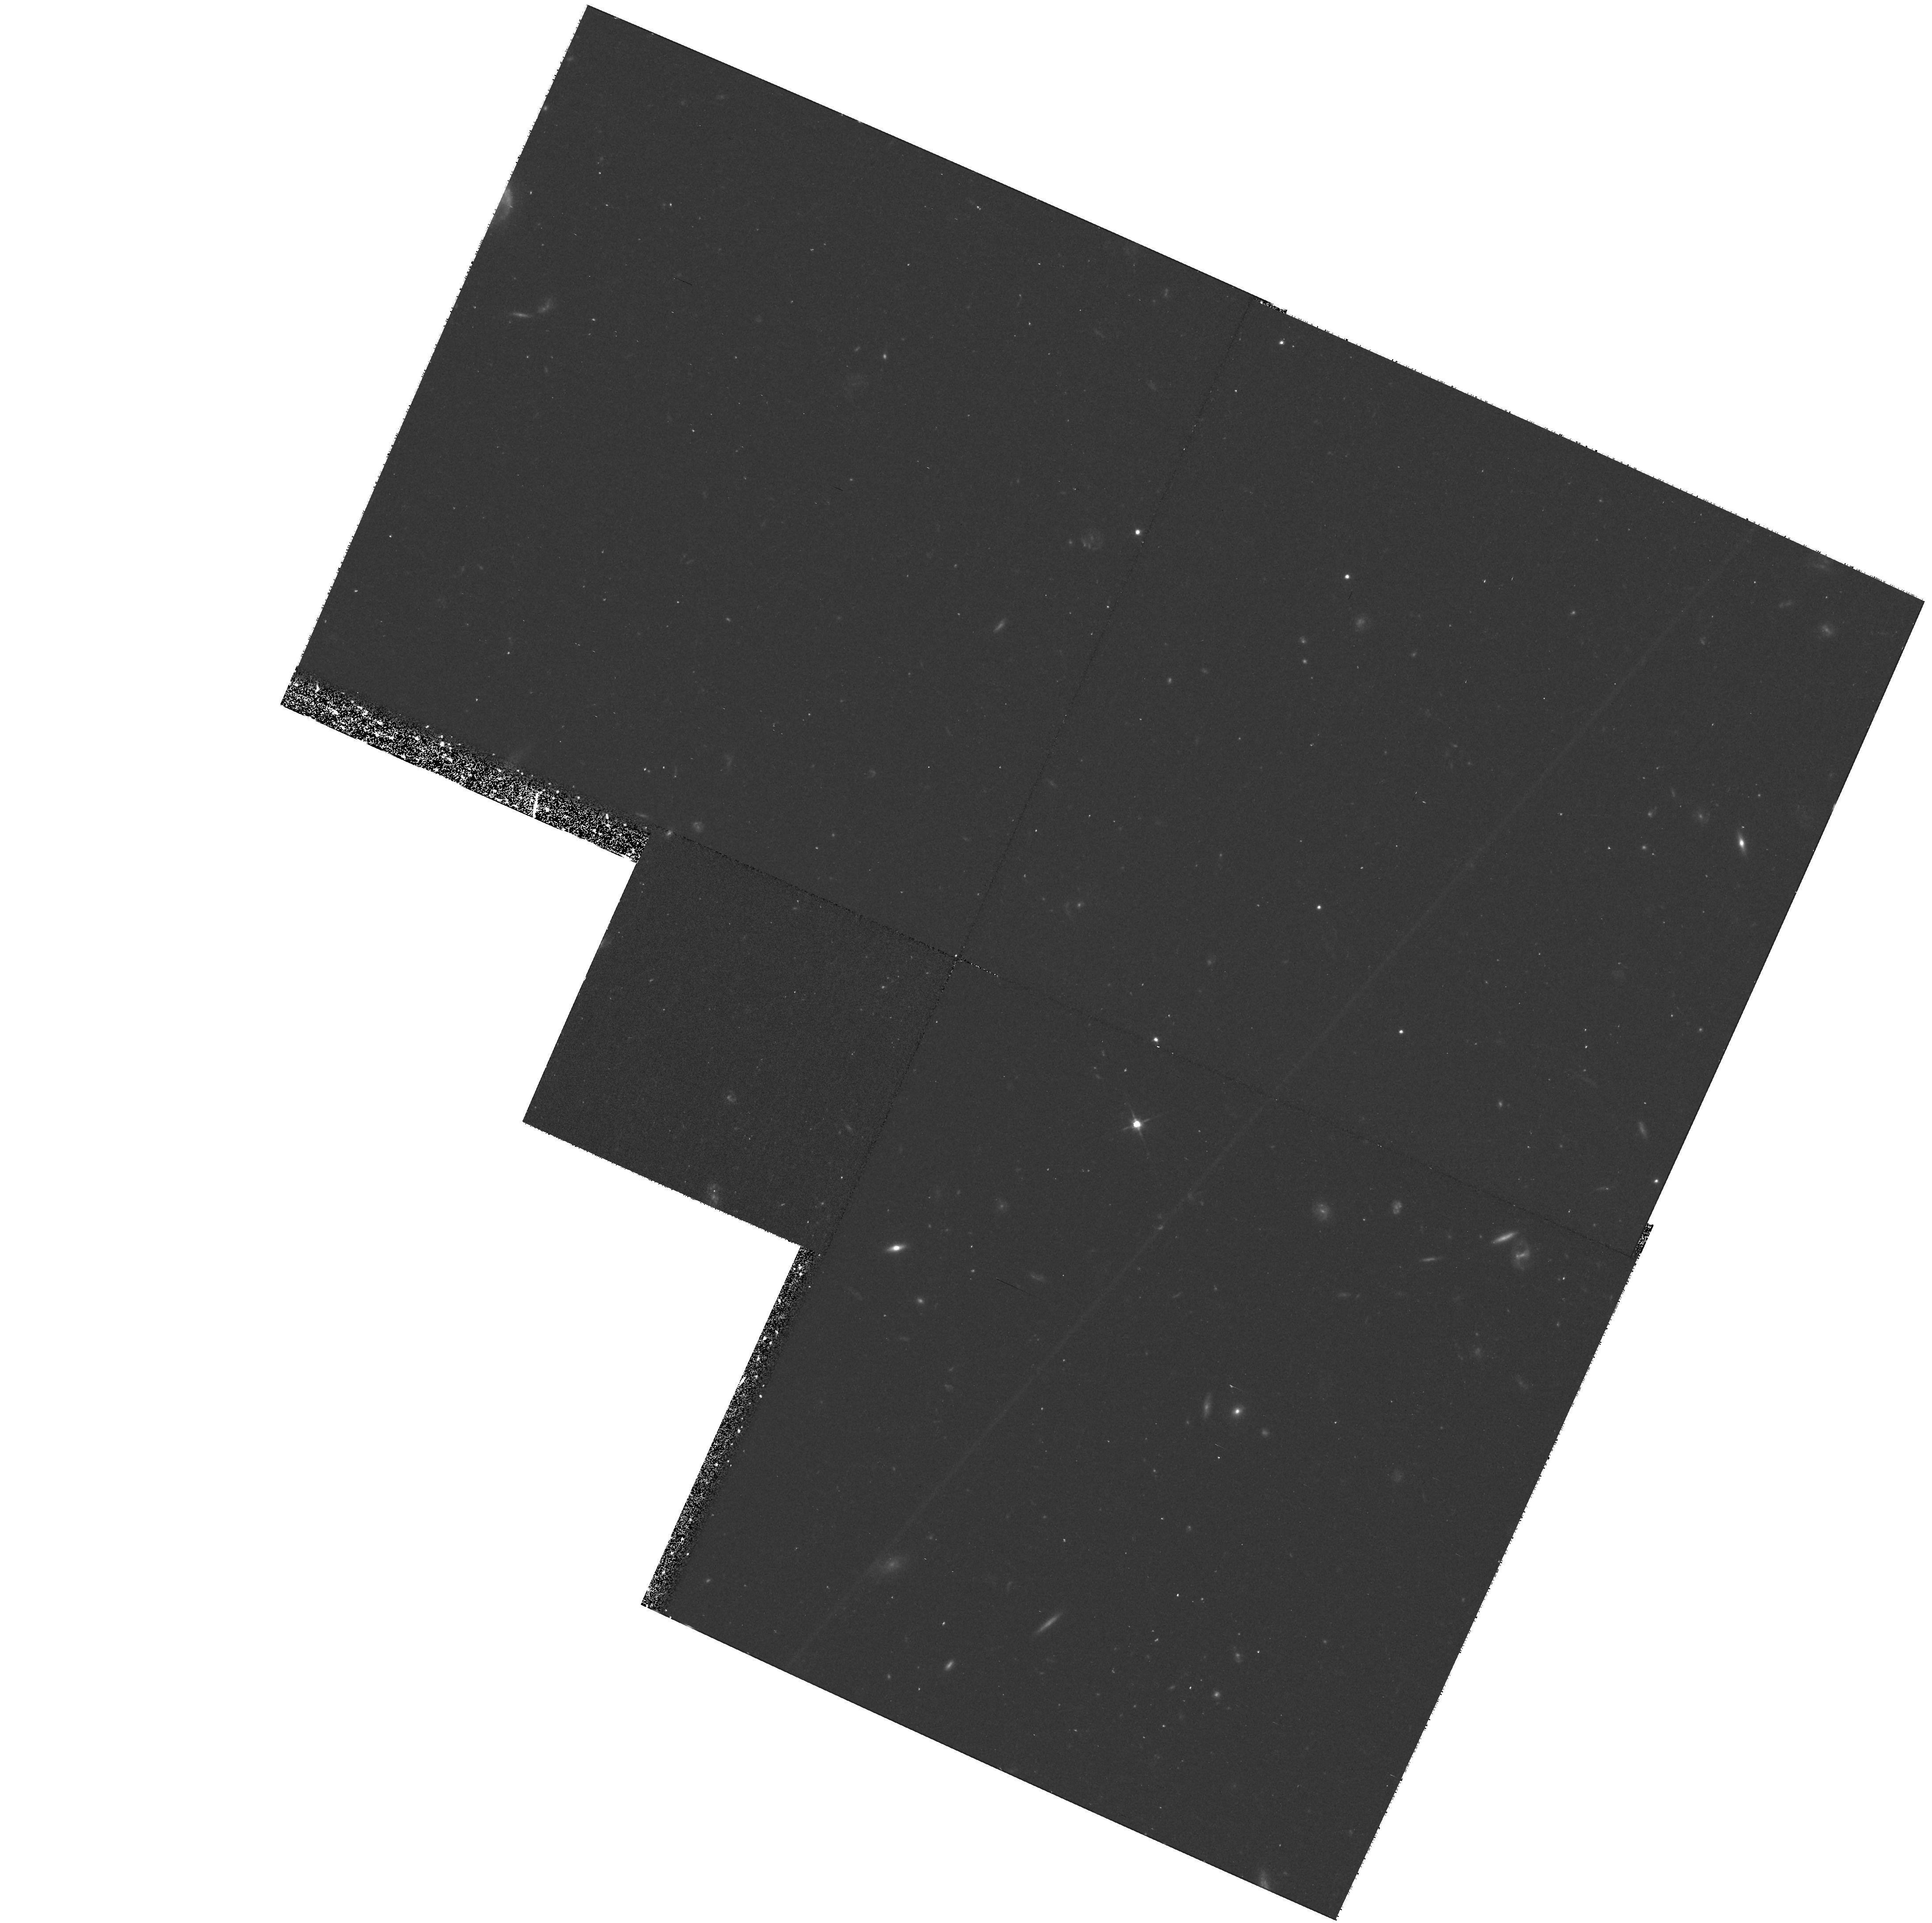
Target: 6C1257+36
Instrument: WFPC2/PC
Filter: F606W
Exposure: 40 min
Observation ID: hst_8173_06_wfpc2_pc_f606w_u5et06

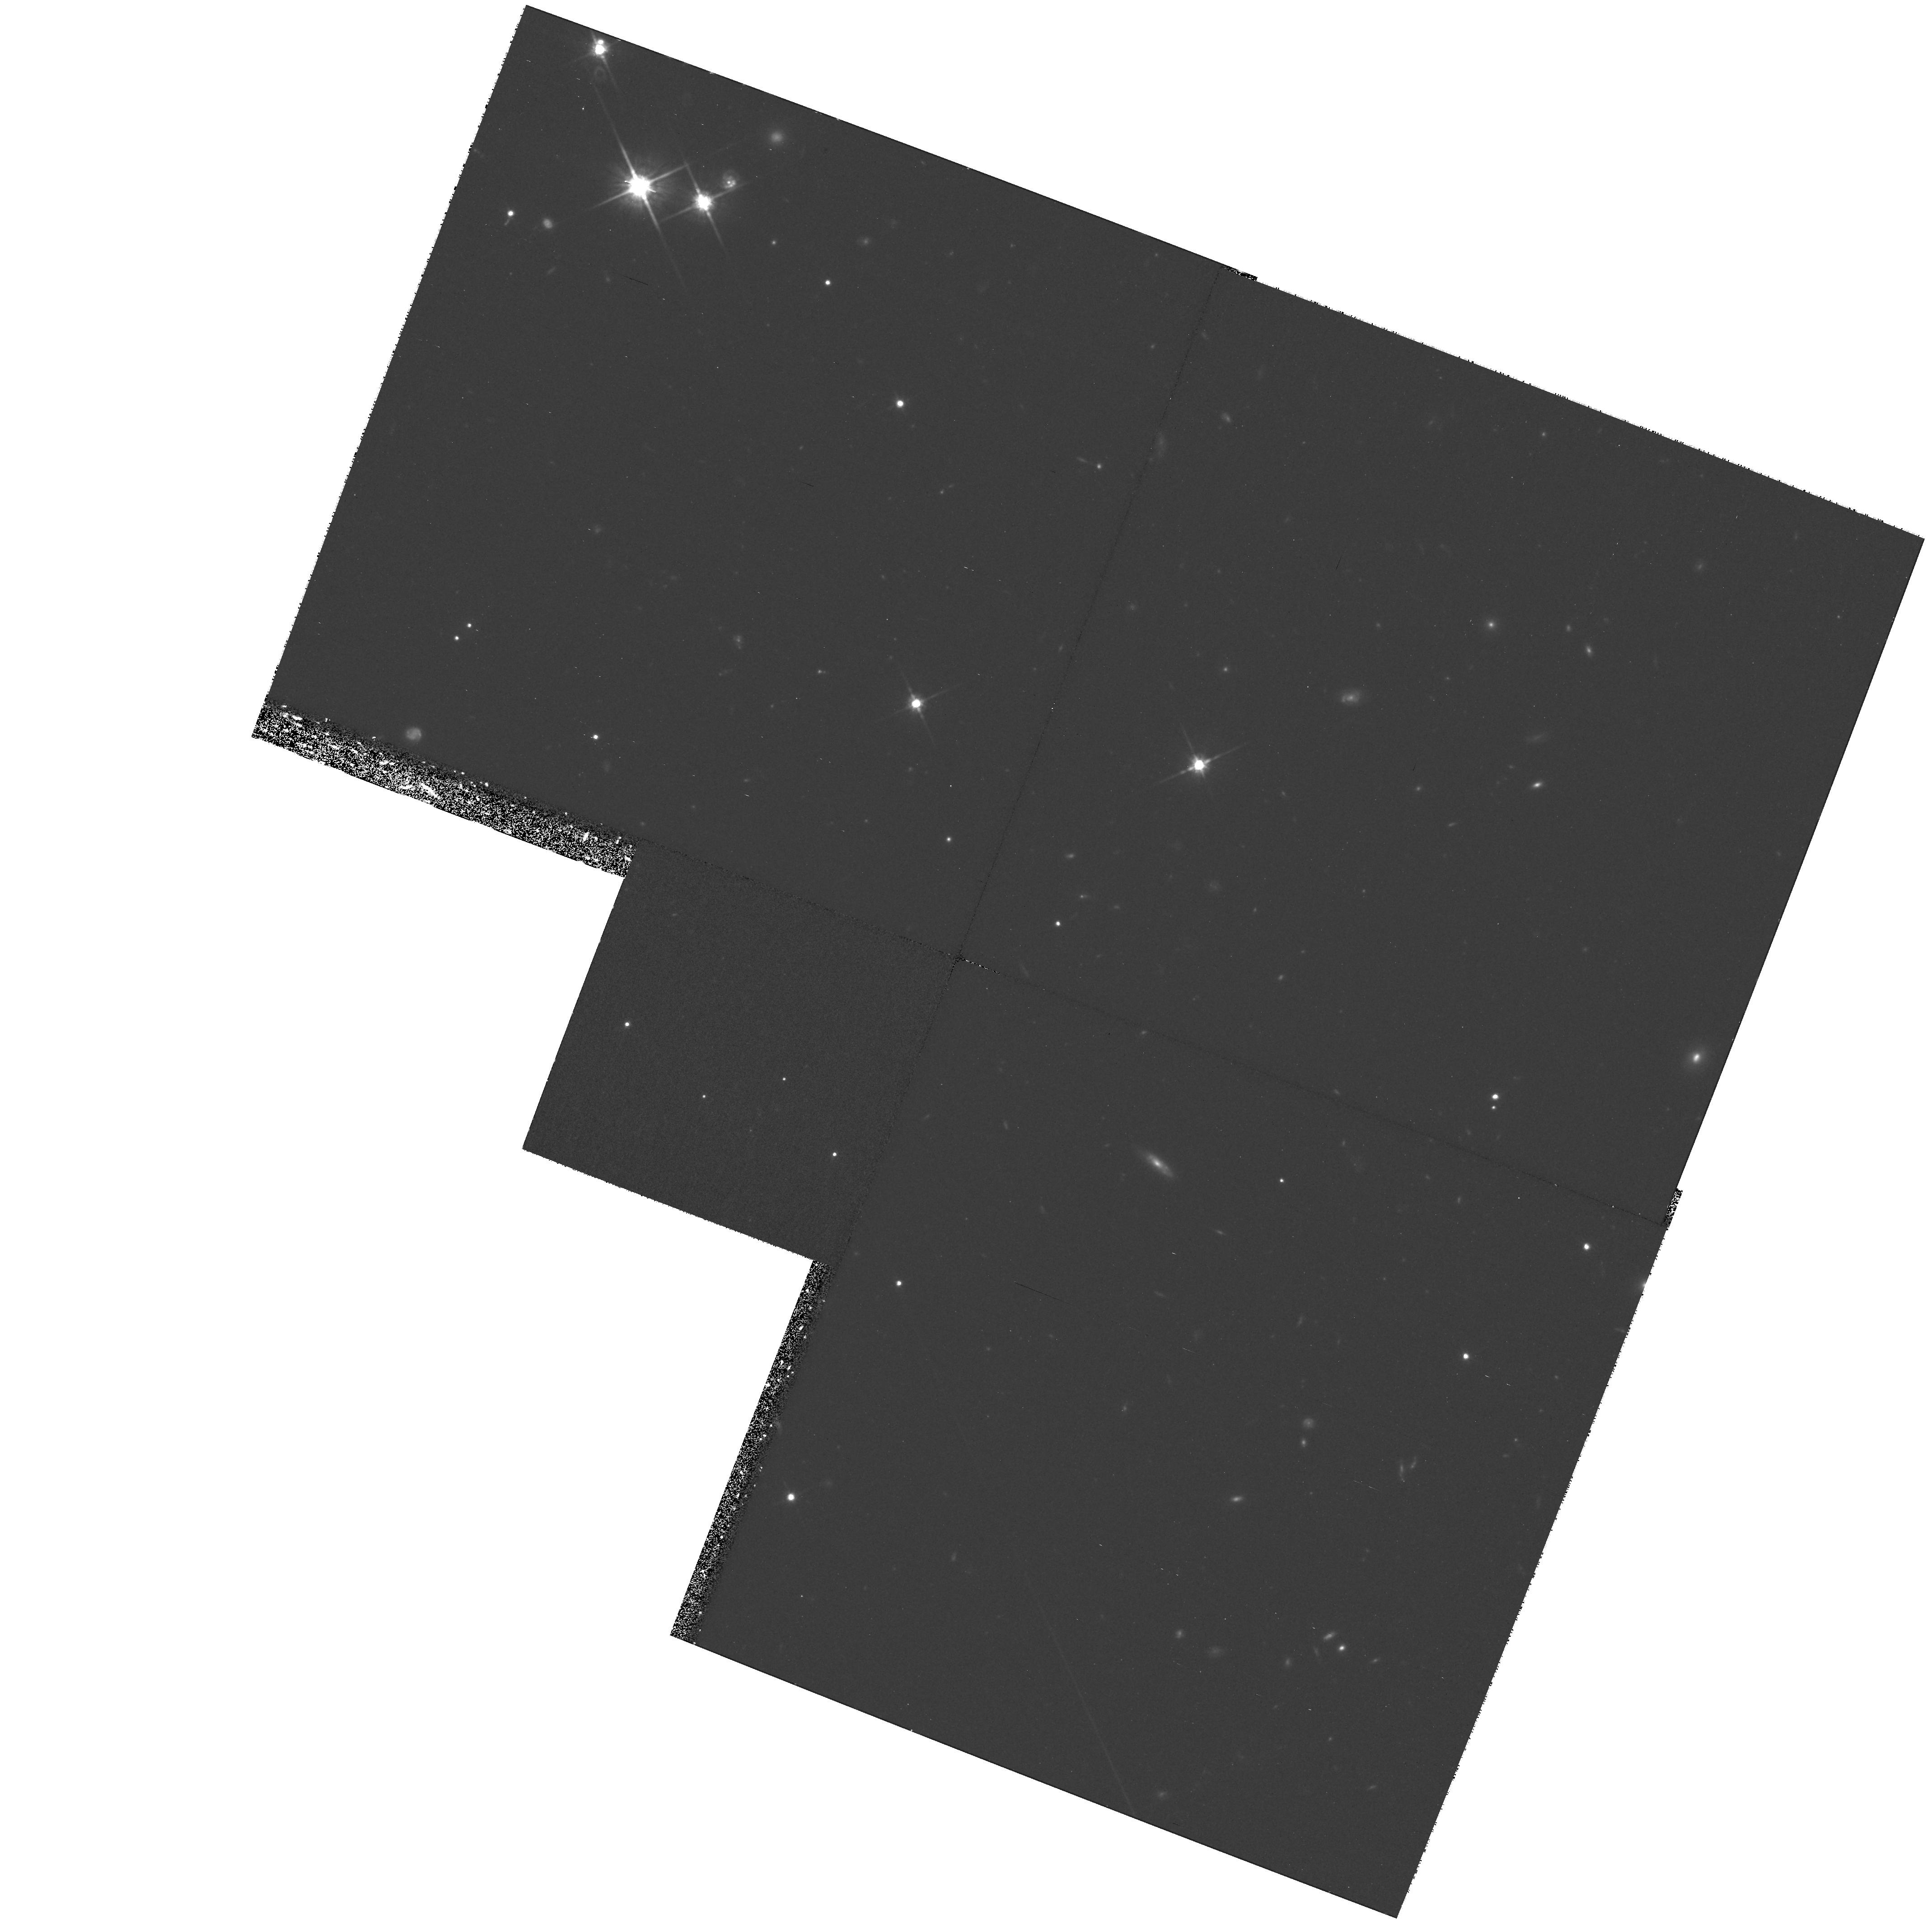
Target: 6C0825+34
Instrument: WFPC2/PC
Filter: F814W
Exposure: 2 h
Observation ID: hst_8173_01_wfpc2_pc_f814w_u5et01

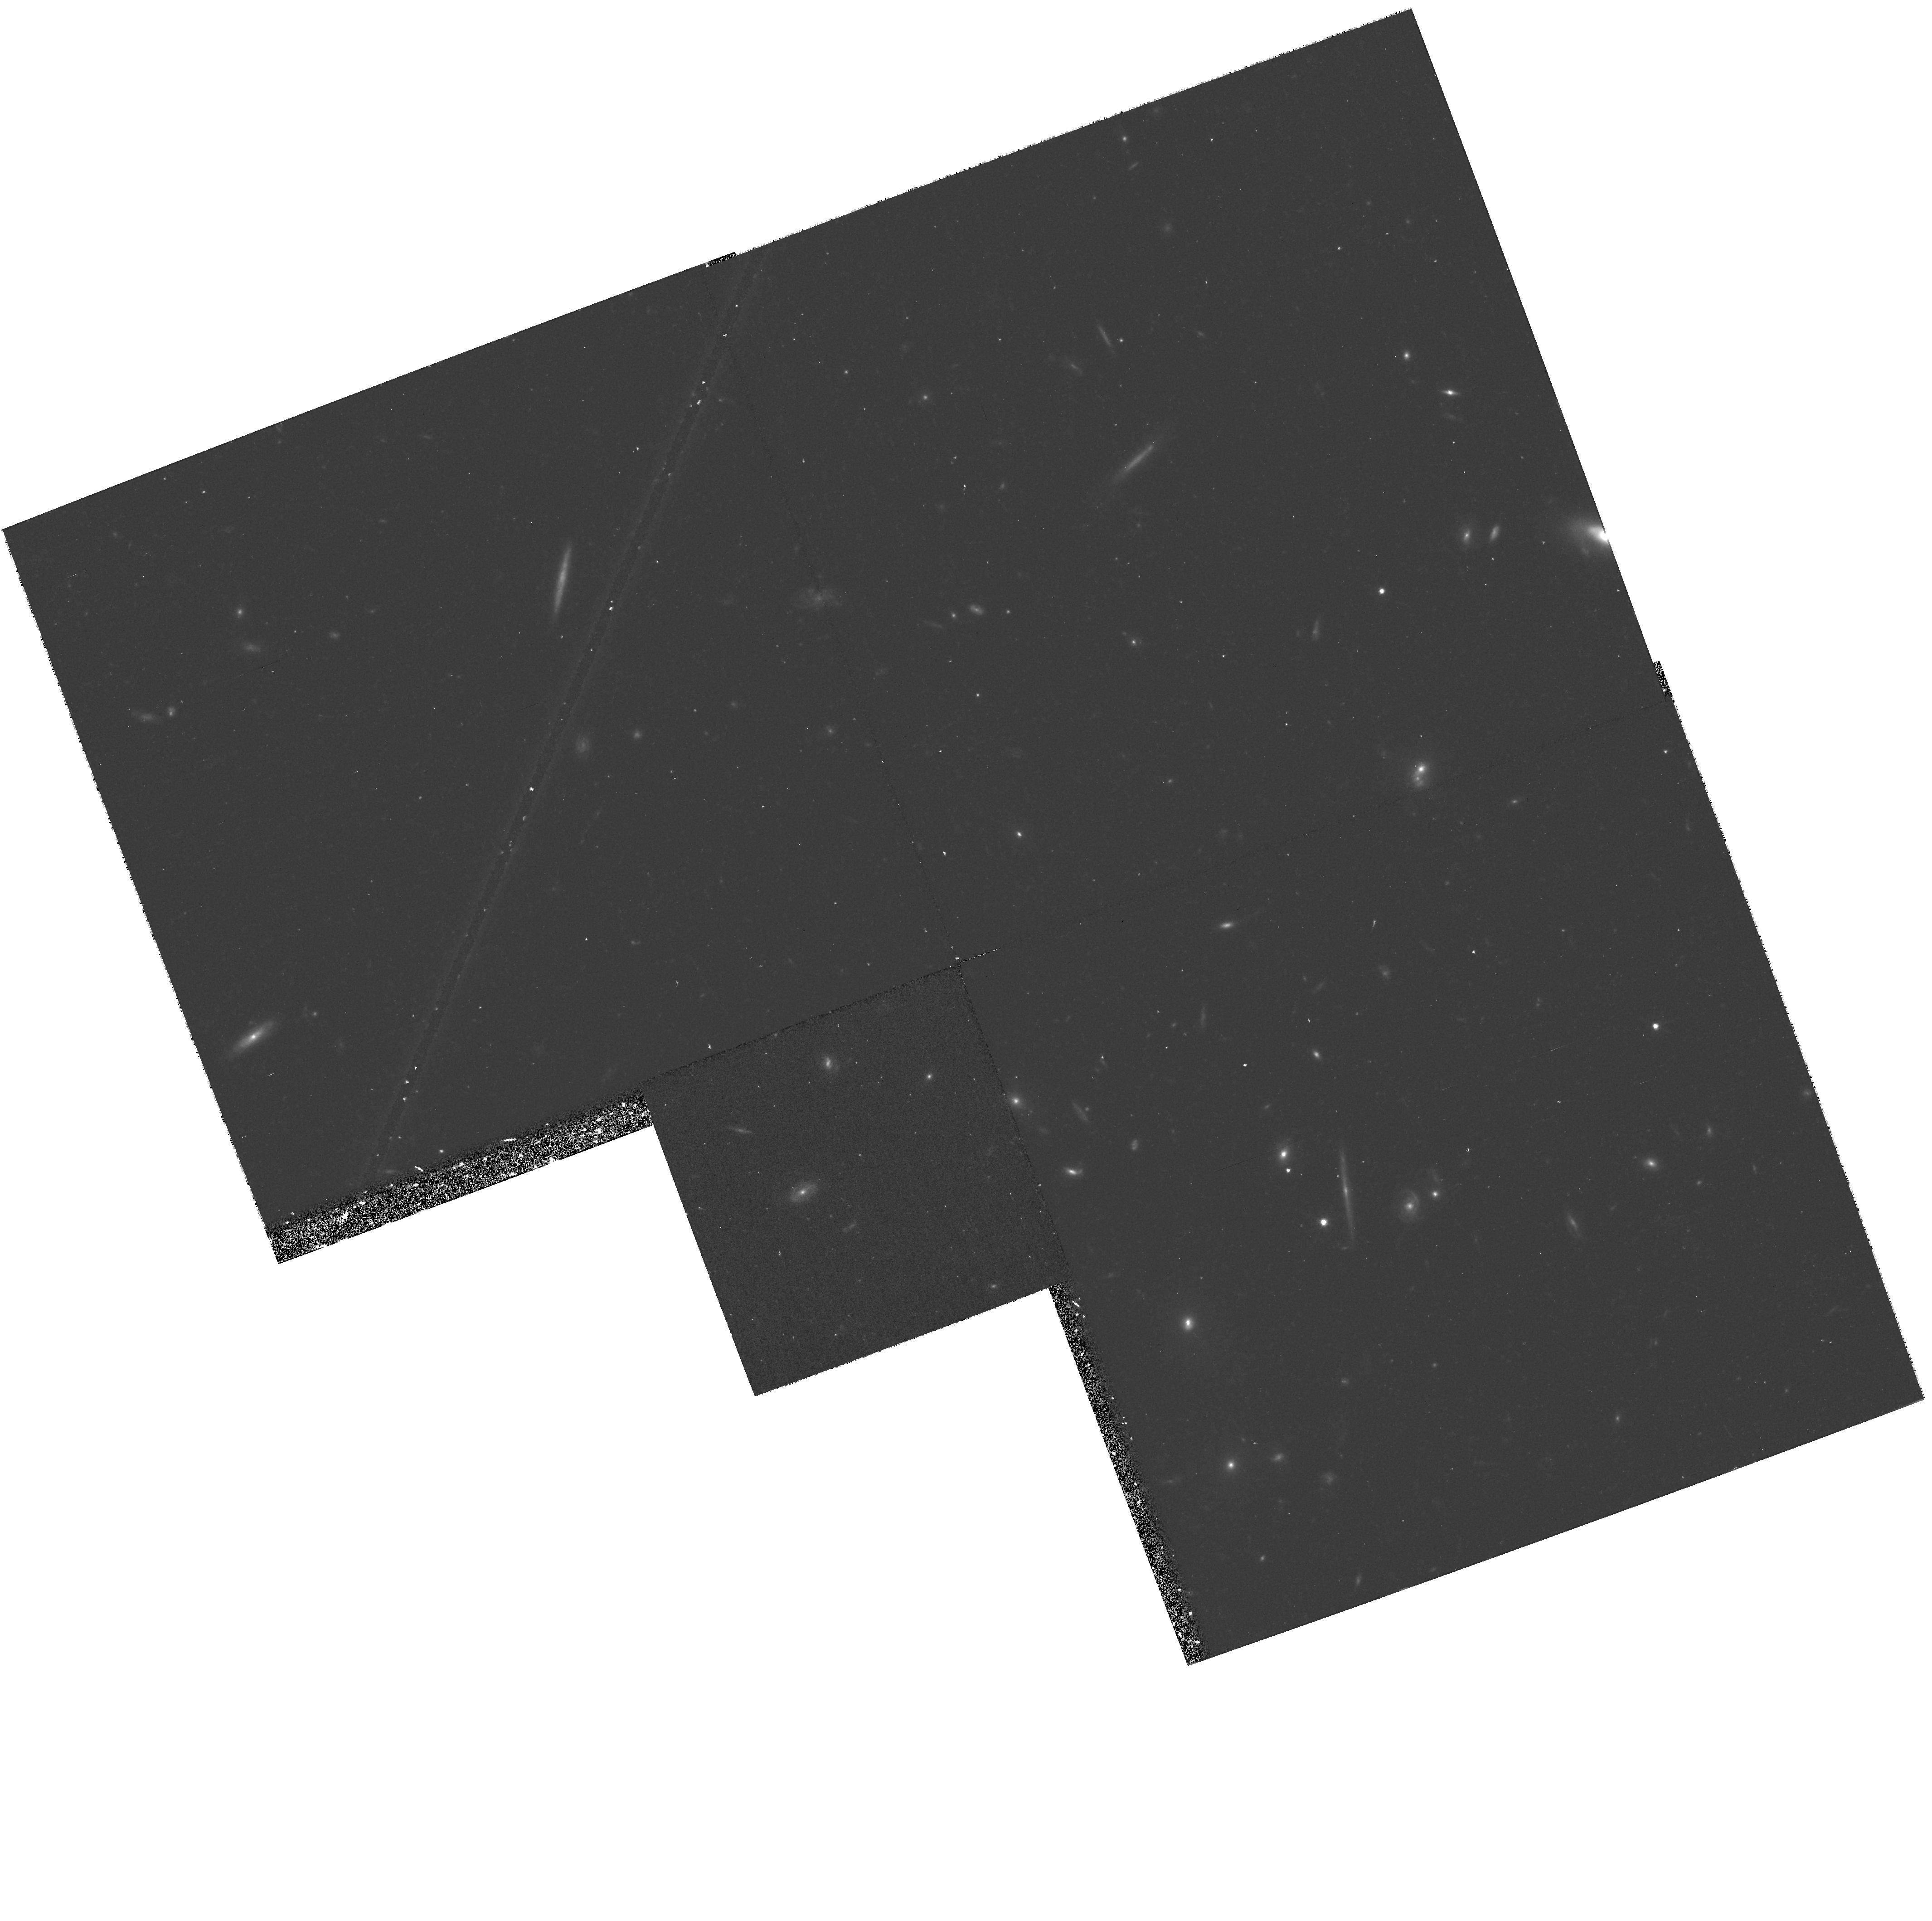
Target: 6C1217+36
Instrument: WFPC2/PC
Filter: F814W
Exposure: 40 min
Observation ID: hst_8173_05_wfpc2_pc_f814w_u5et05

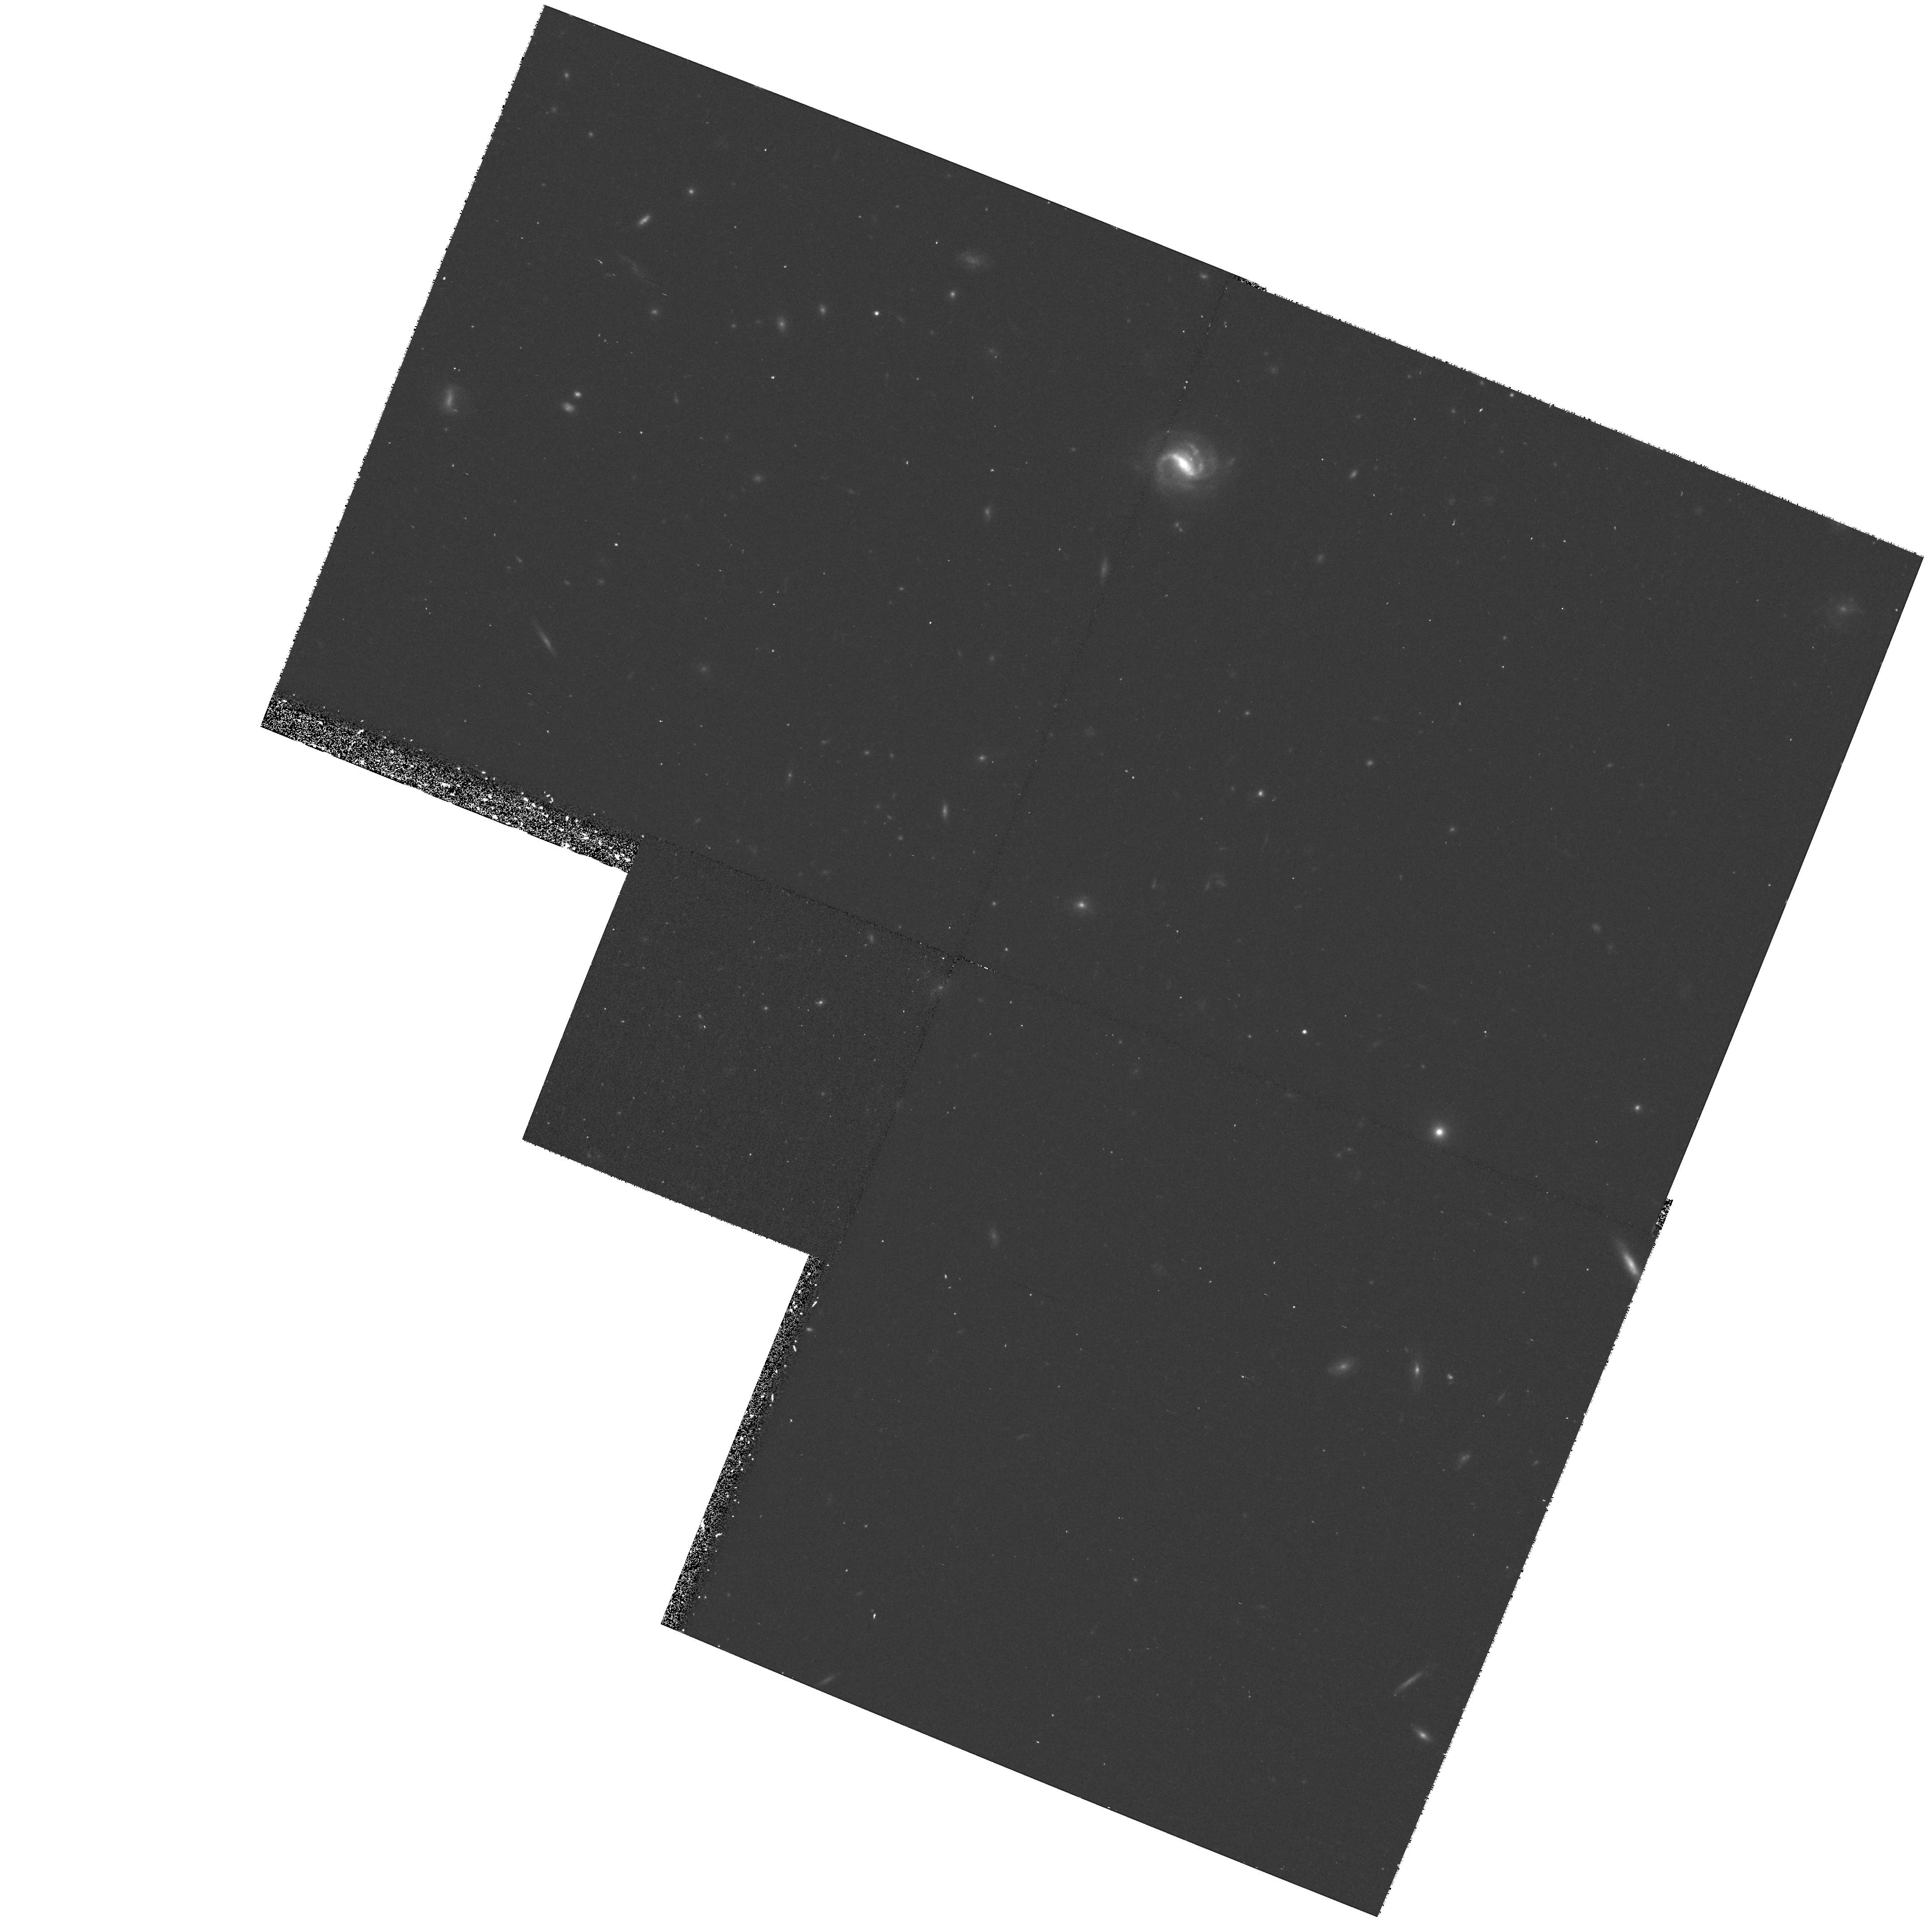
Target: 6C1019+39
Instrument: WFPC2/PC
Filter: F814W
Exposure: 40 min
Observation ID: hst_8173_02_wfpc2_pc_f814w_u5et02

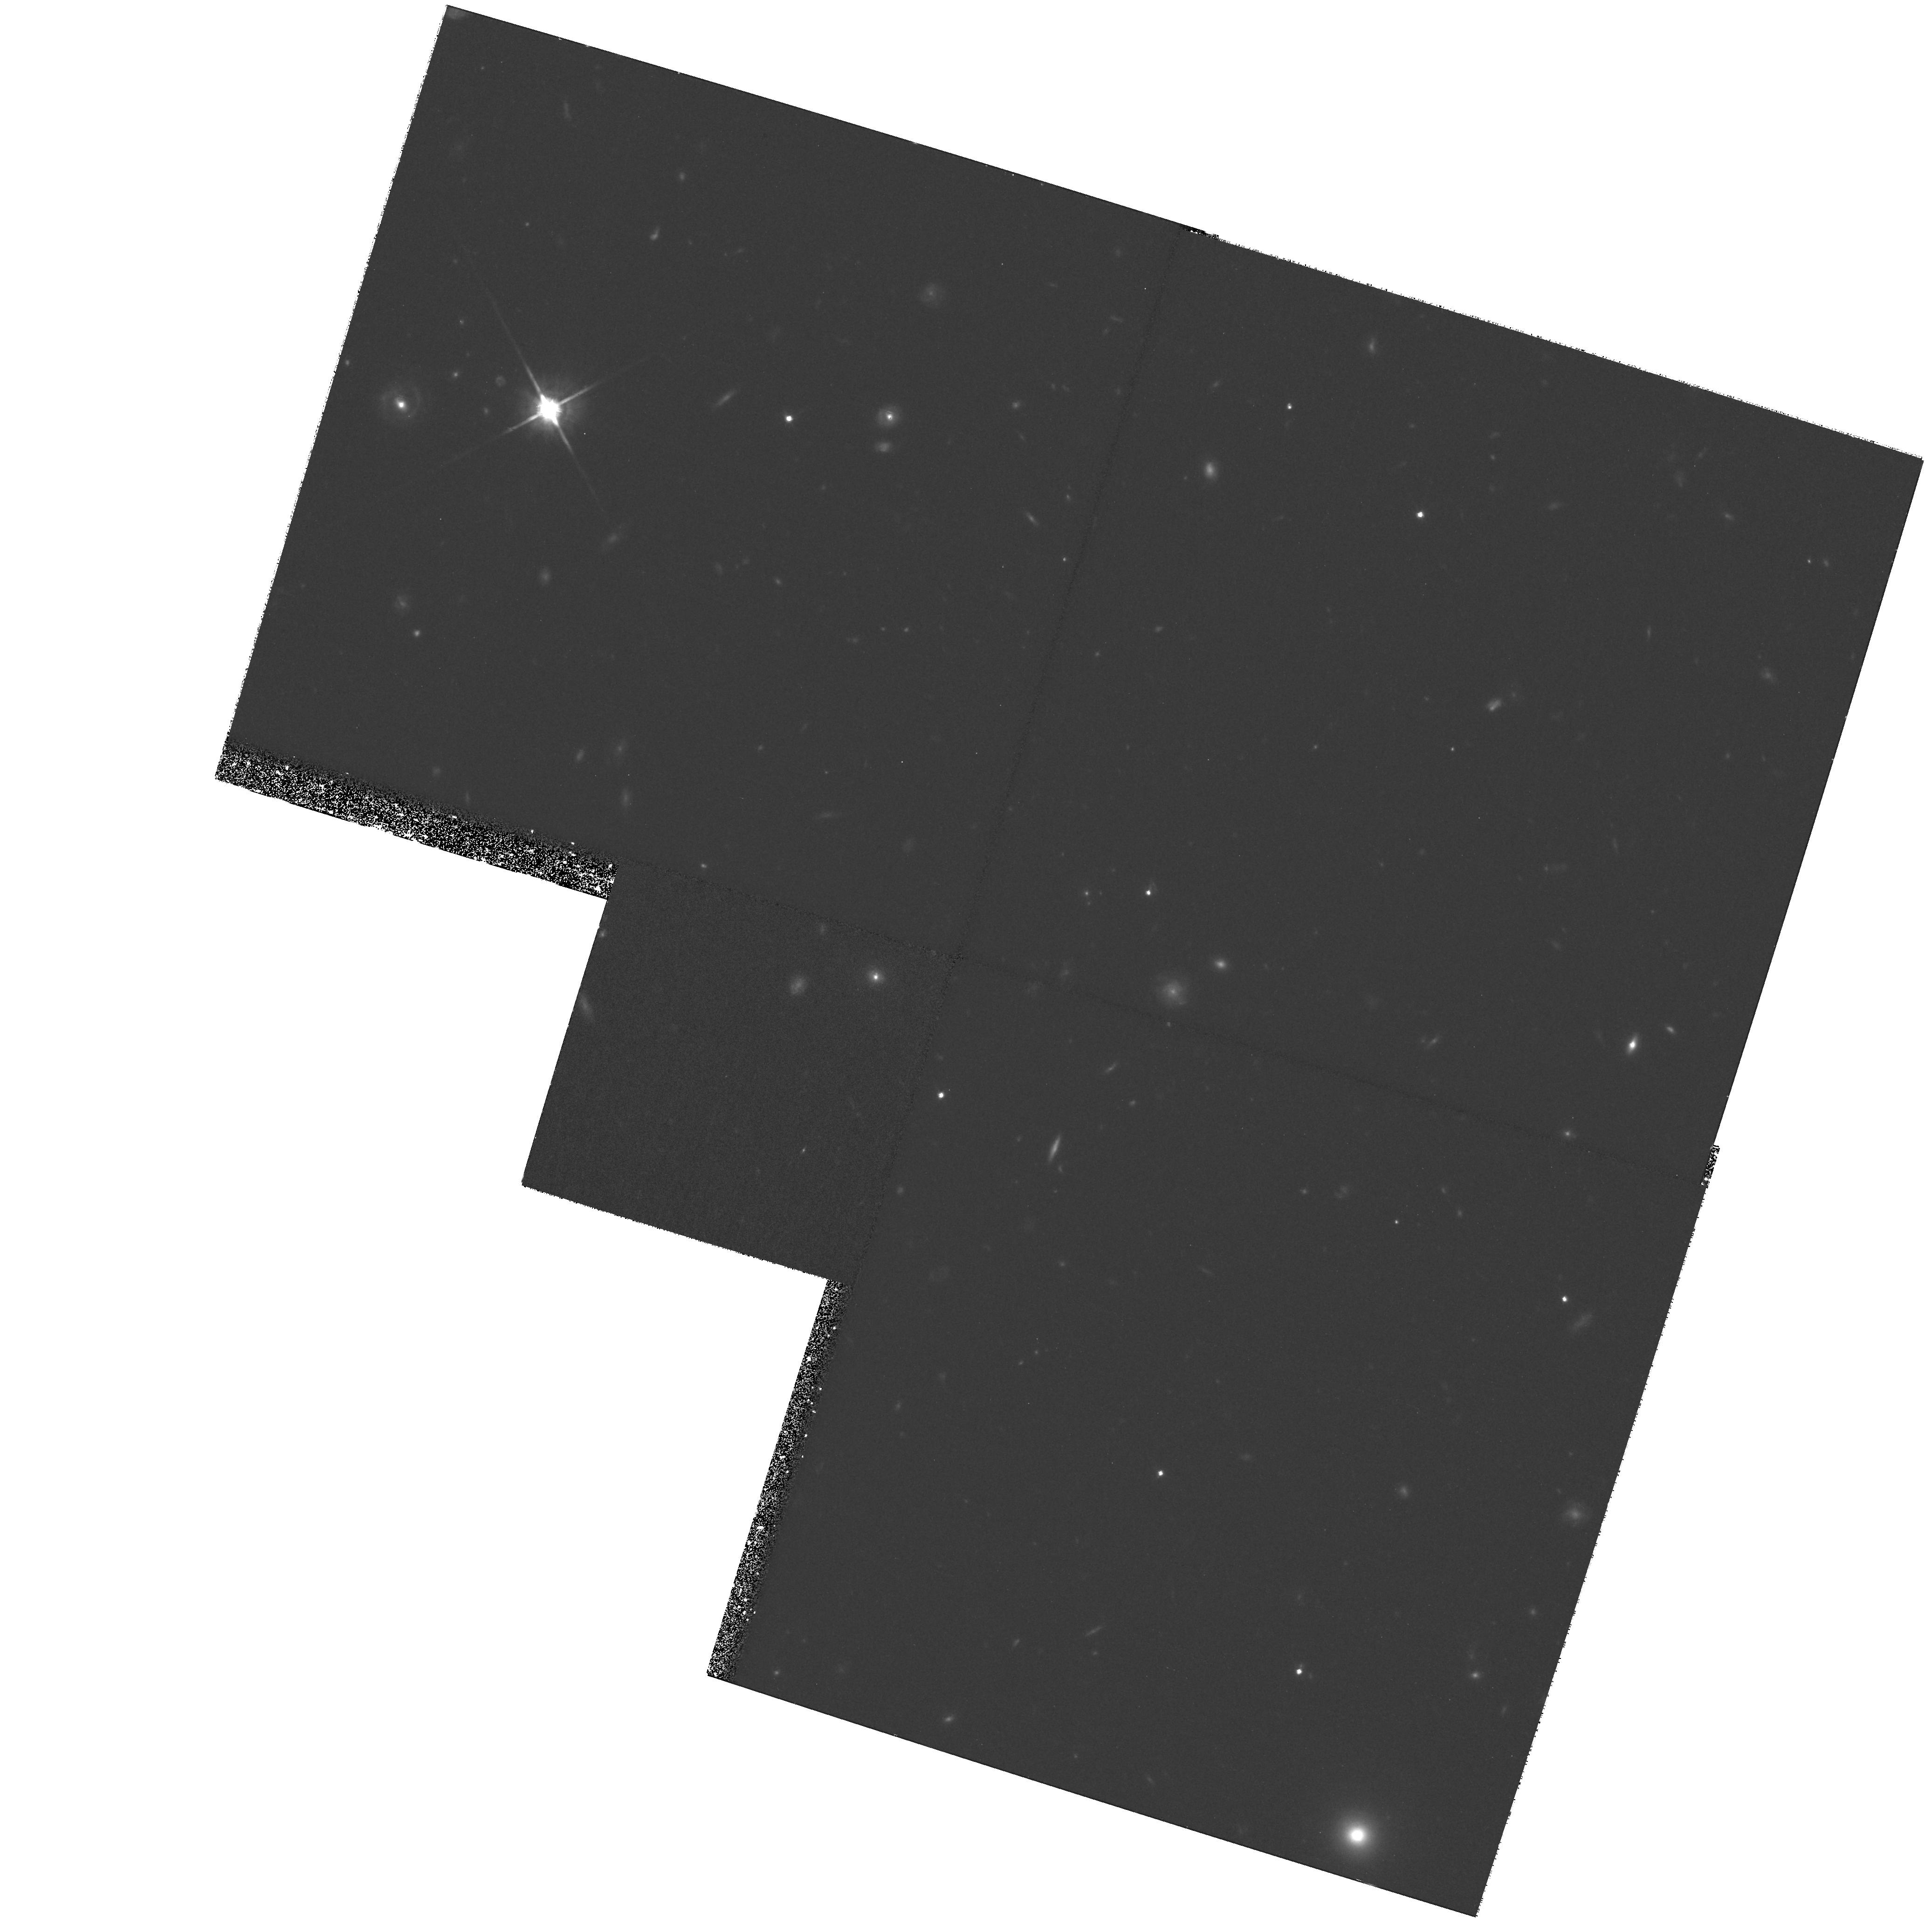
Target: 6C1100+35
Instrument: WFPC2/PC
Filter: F814W
Exposure: 2 h
Observation ID: hst_8173_03_wfpc2_pc_f814w_u5et03

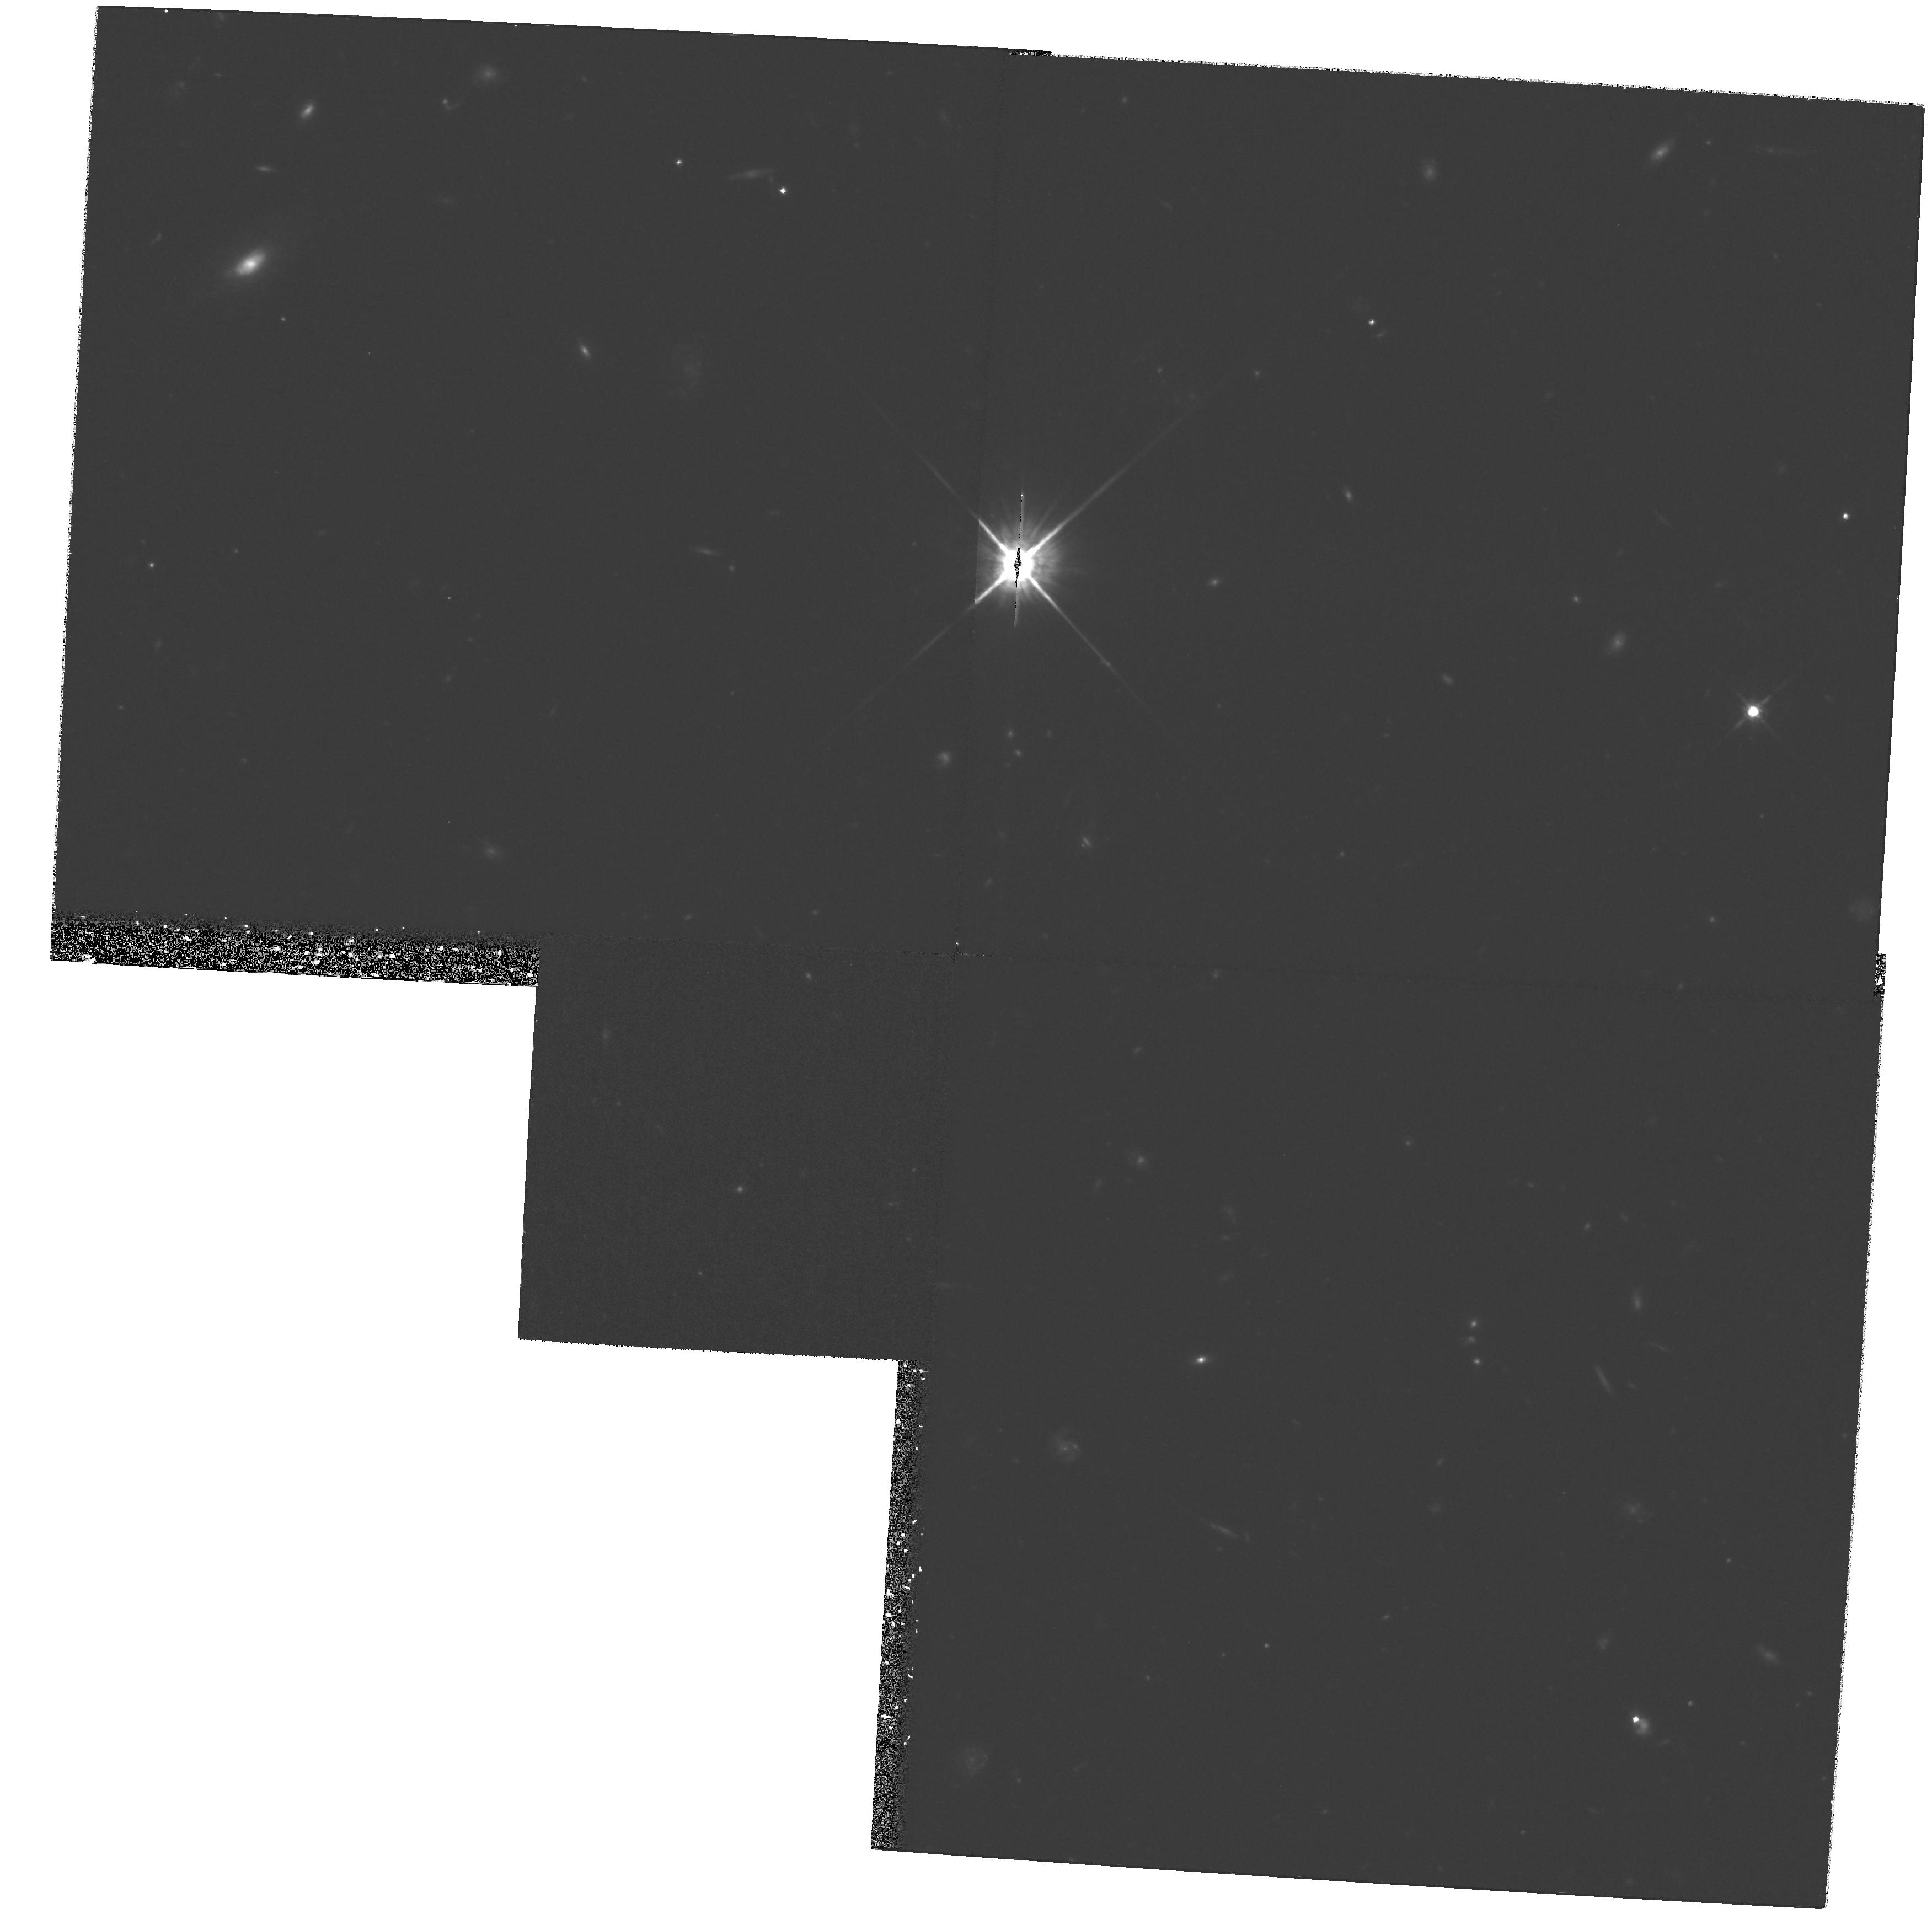
Target: 6C1204+35
Instrument: WFPC2/PC
Filter: F814W
Exposure: 2 h
Observation ID: hst_8173_04_wfpc2_pc_f814w_u5et04

Alignment and evolution of redshift one radio galaxies (PI: Best, Philip N.)

The galaxies associated with powerful distant radio sources are the most massive ellipticals known at early cosmic epochs, and are also uniquely important for understanding the physics of AGN and the interactions between the radio source and its environment. Our HST observations of a complete sample of powerful 3CR radio galaxies at redshift z ~ 1 reveal detailed small--scale structures aligned along the radio axis of these sources. In combination with deep emission line studies, we have shown that the properties of the host galaxies change dramatically throughout the lifetime of the radio source, being dominated in the small sources by the effects of the shocks associated with the radio activity. To allow quantitative measurements of the on-going physical processes and the nature of the surrounding environment, the importance of the radio beam power must be determined. To tackle this issue, in cycle 6 we began a project using WFPC2, imaging 5 galaxies from a complete sub sa mple of 11 lower radio power 6C sources. The first results show that the 6C galaxies also possess aligned optical emission, but at lower flux densities than the 3CR galaxies. Comparison with our new VLA data shows radio--optical correlations on kpc scales. We now propose to finish the WFPC2 observations of our complete VLA subsample. This larger sample of galaxies over a wide range of radio sizes will allow an investigation of the evolution of the host galaxy properties following the passage of lower power radio jets.